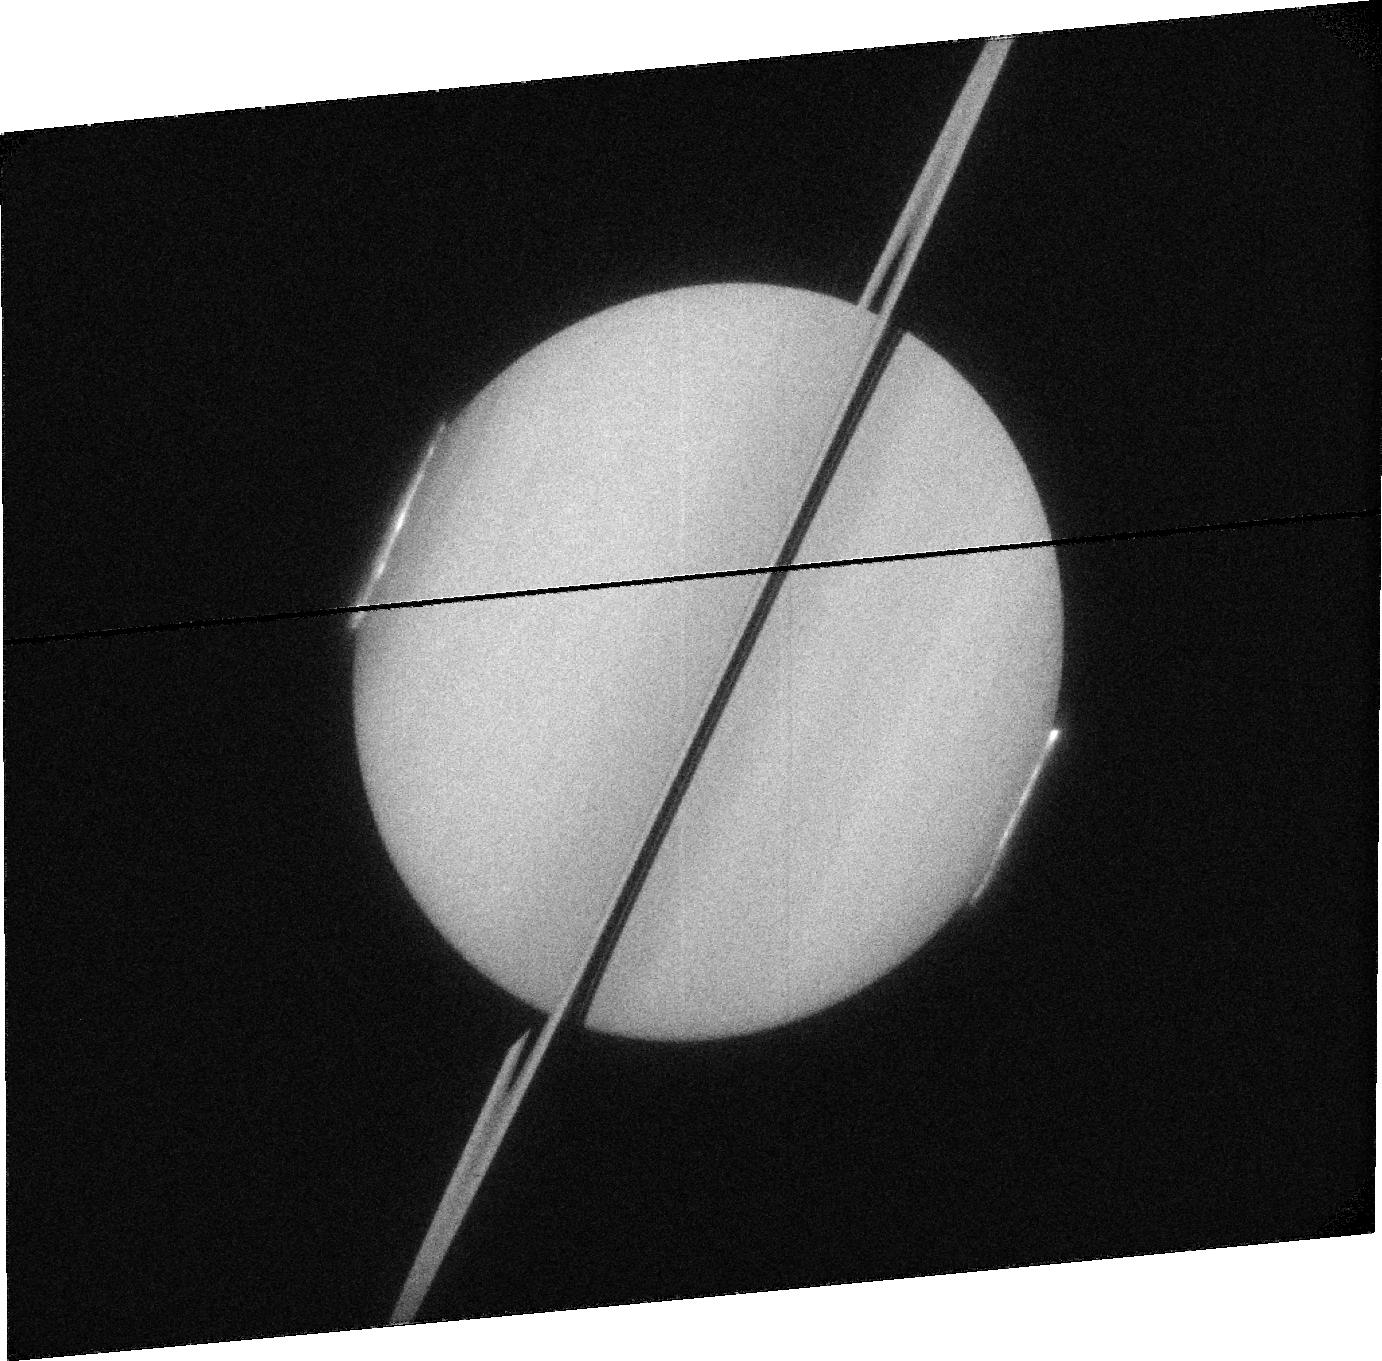
Target: SATURN. Instrument: ACS/SBC. Filter: F115LP. Exposure: 12 min. Observation ID: jb29a2010

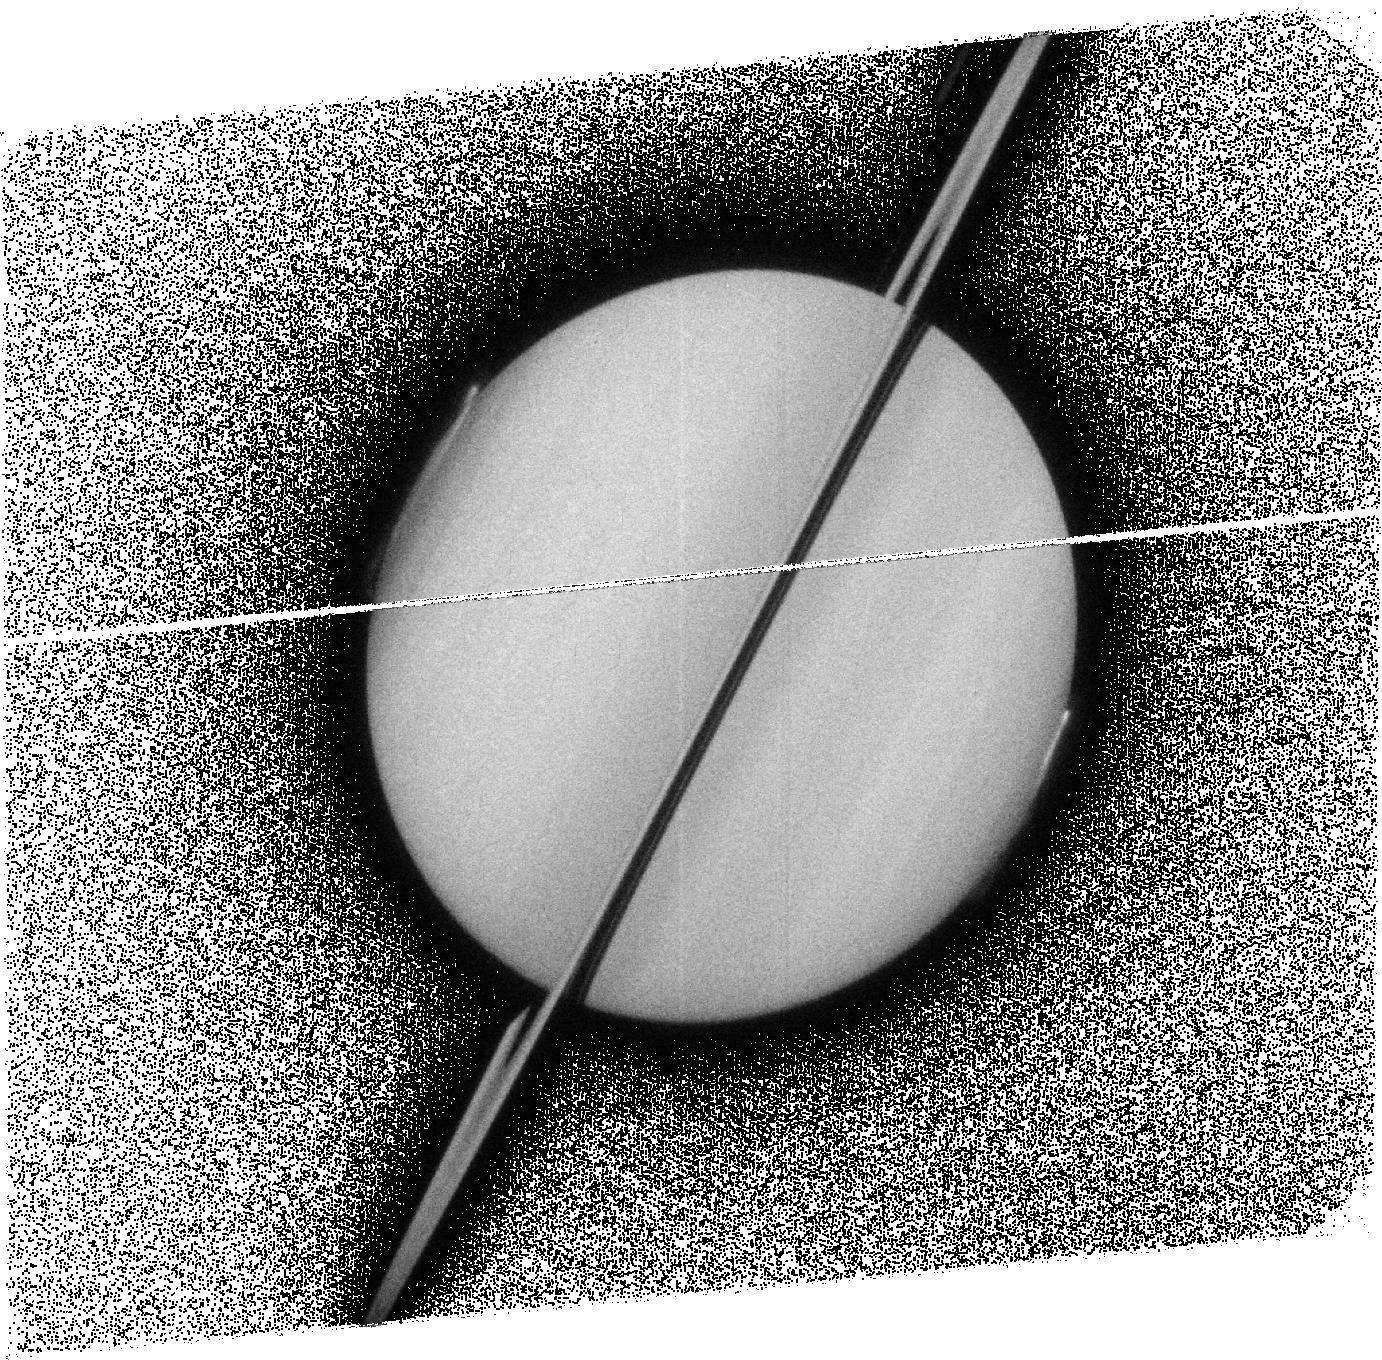
Target: SATURN. Instrument: ACS/SBC. Filter: F125LP. Exposure: 20 min. Observation ID: jb29a4020

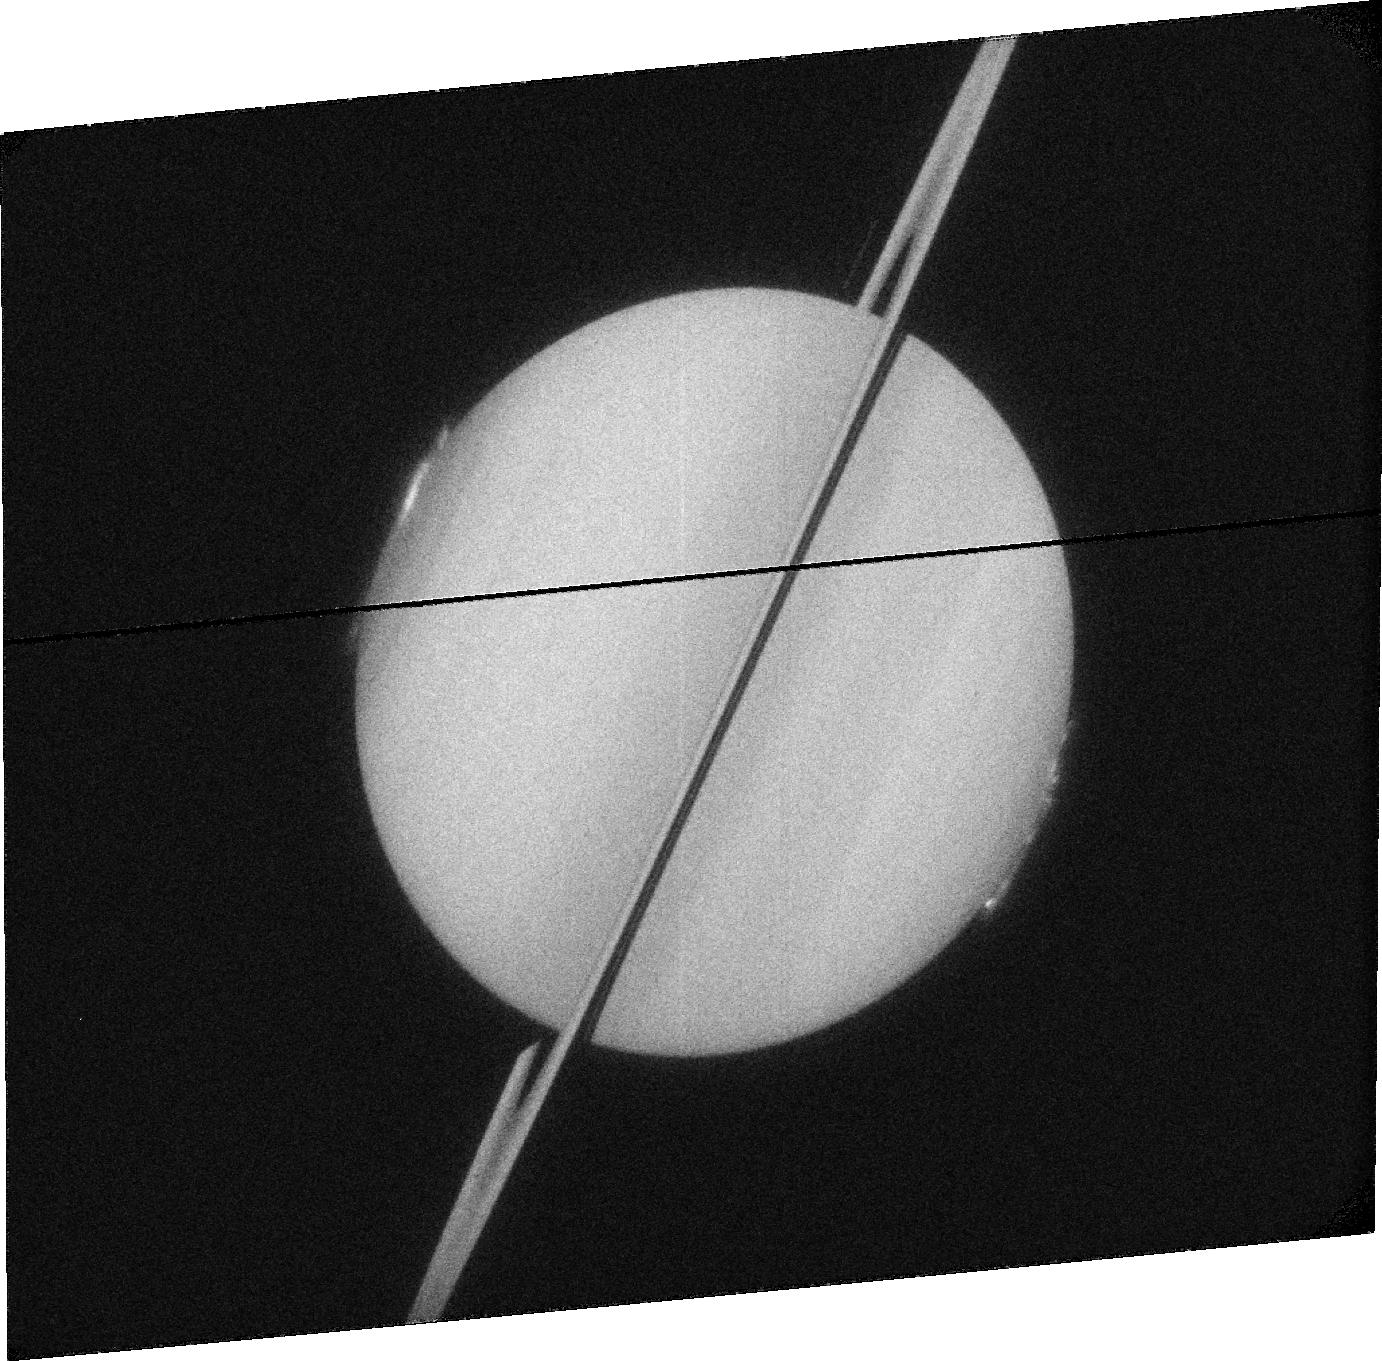
Target: SATURN. Instrument: ACS/SBC. Filter: F115LP. Exposure: 12 min. Observation ID: jb29b2010

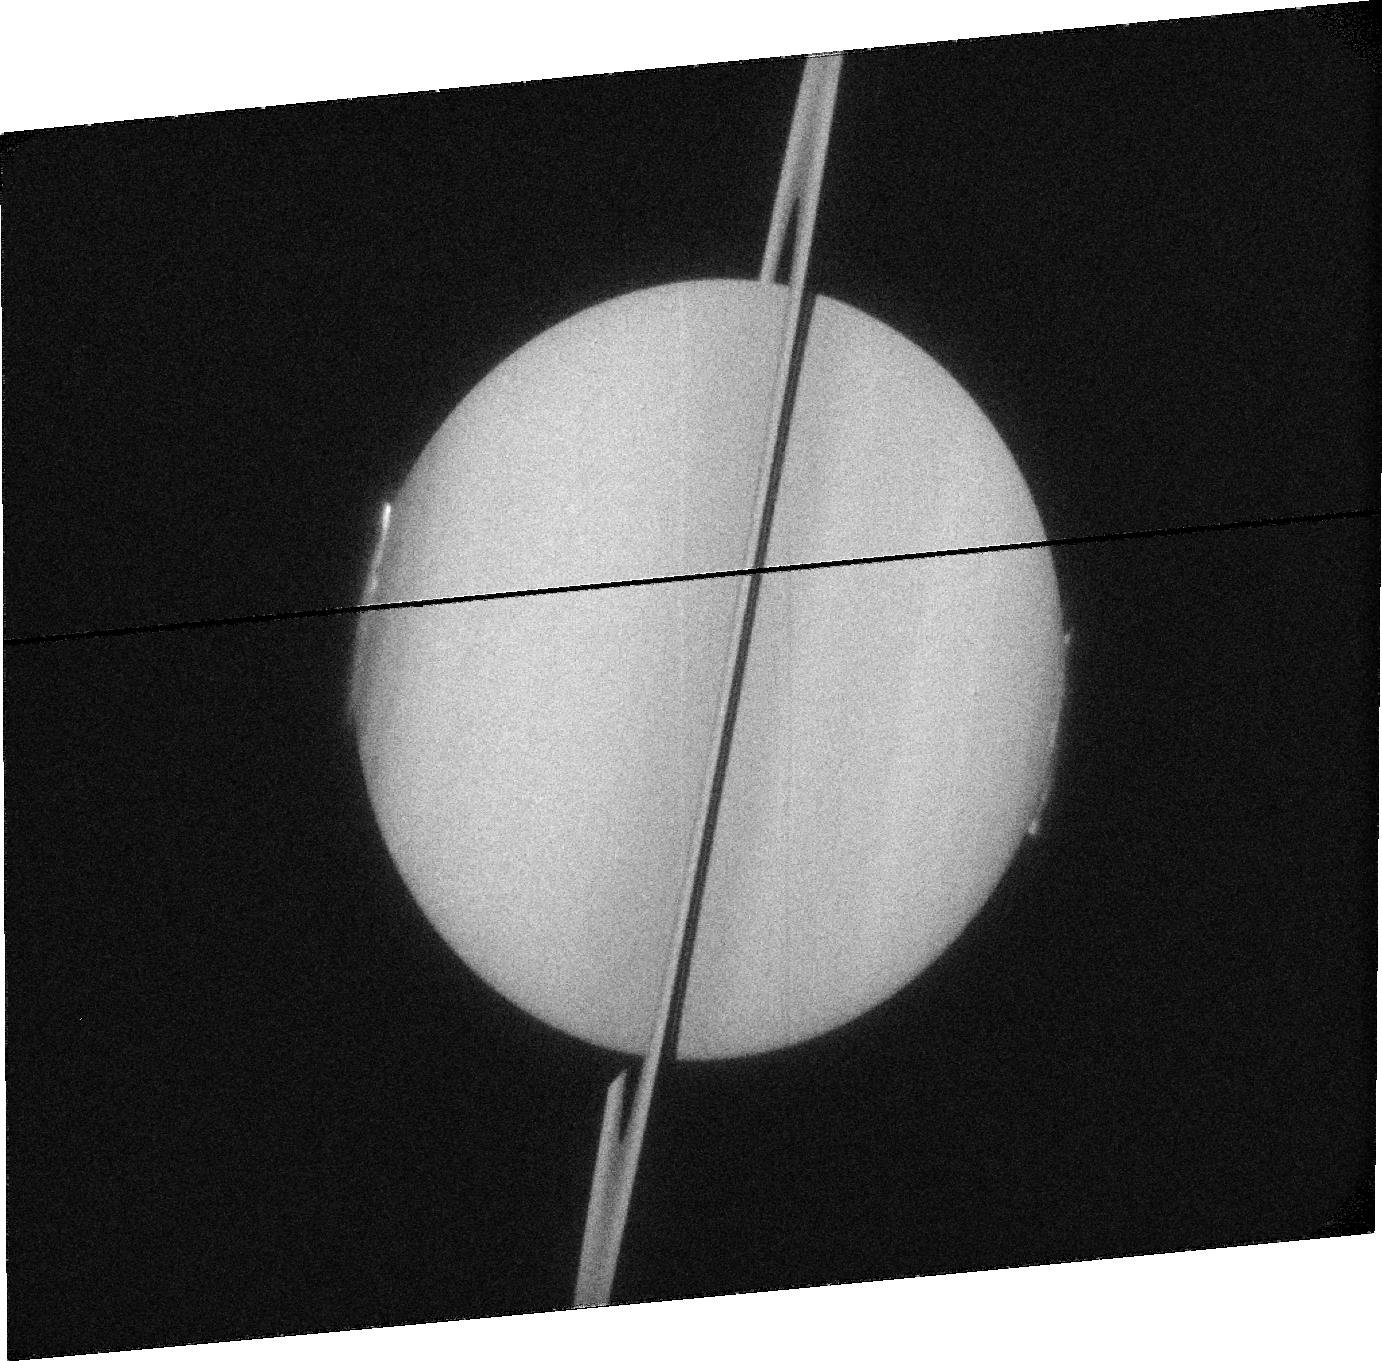
Target: SATURN. Instrument: ACS/SBC. Filter: F115LP. Exposure: 12 min. Observation ID: jb29b6010

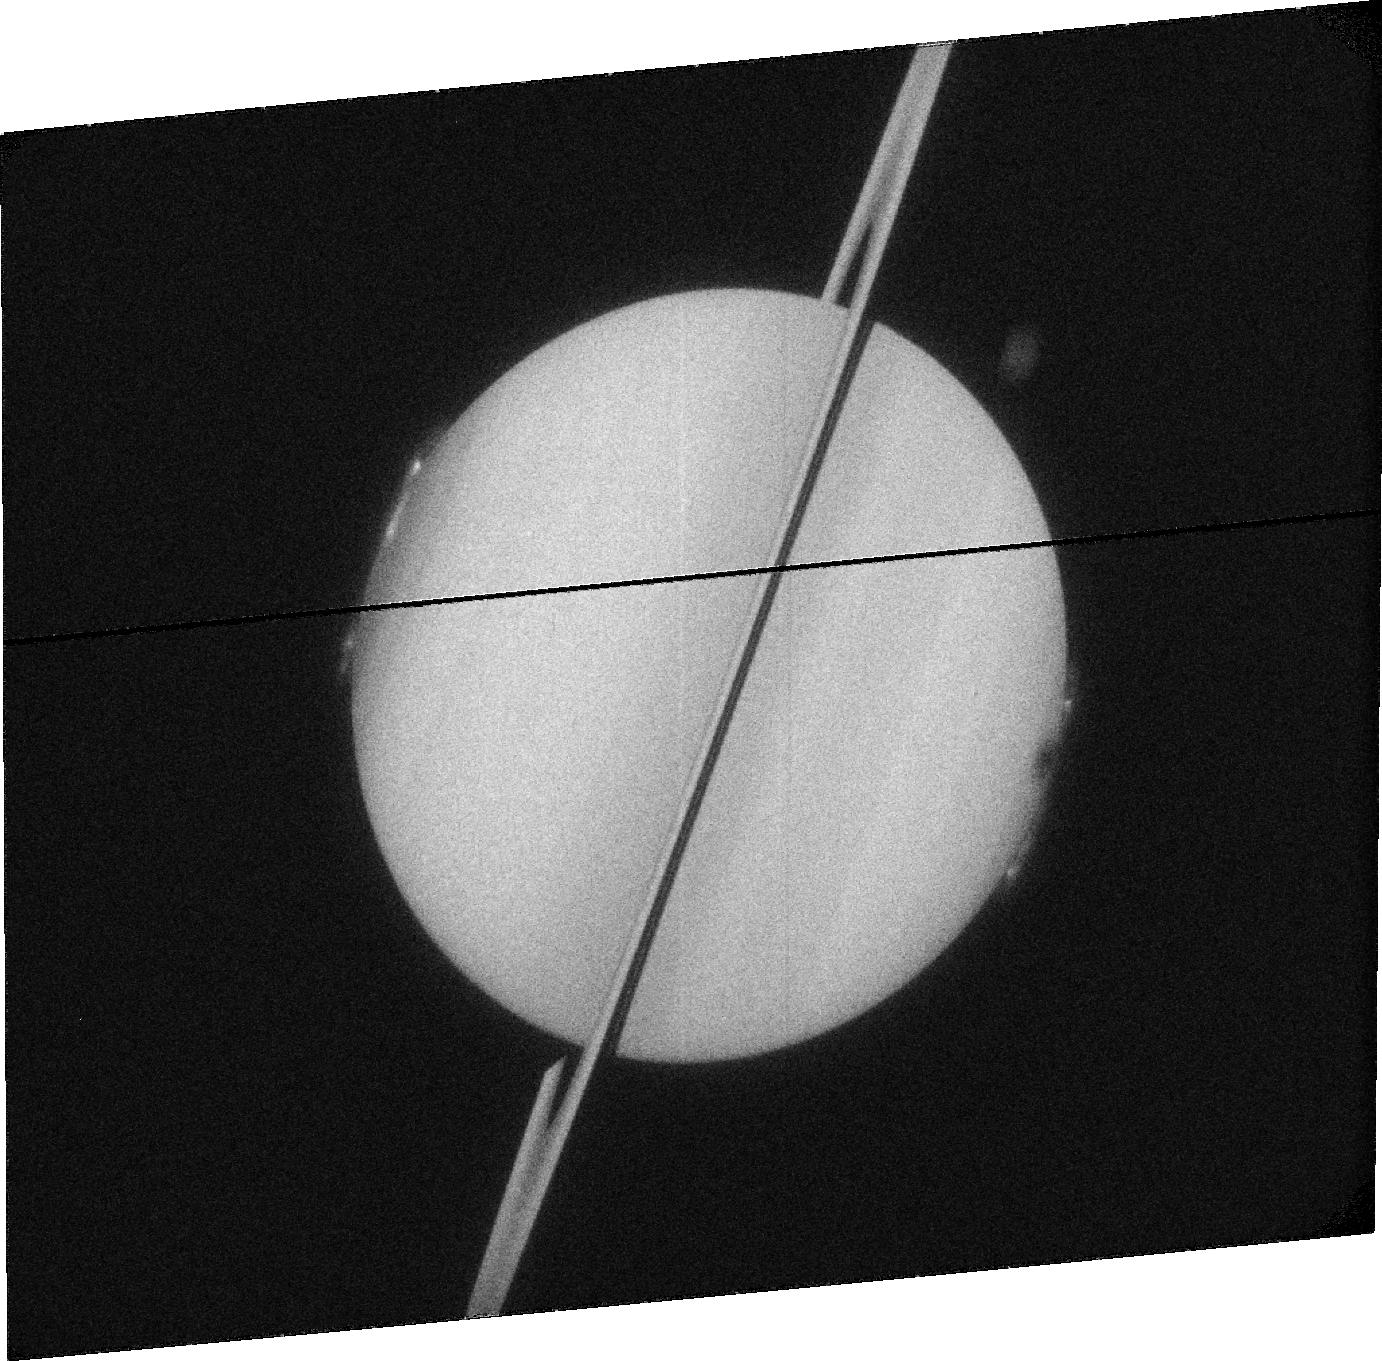
Target: SATURN. Instrument: ACS/SBC. Filter: F115LP. Exposure: 12 min. Observation ID: jb29b4010

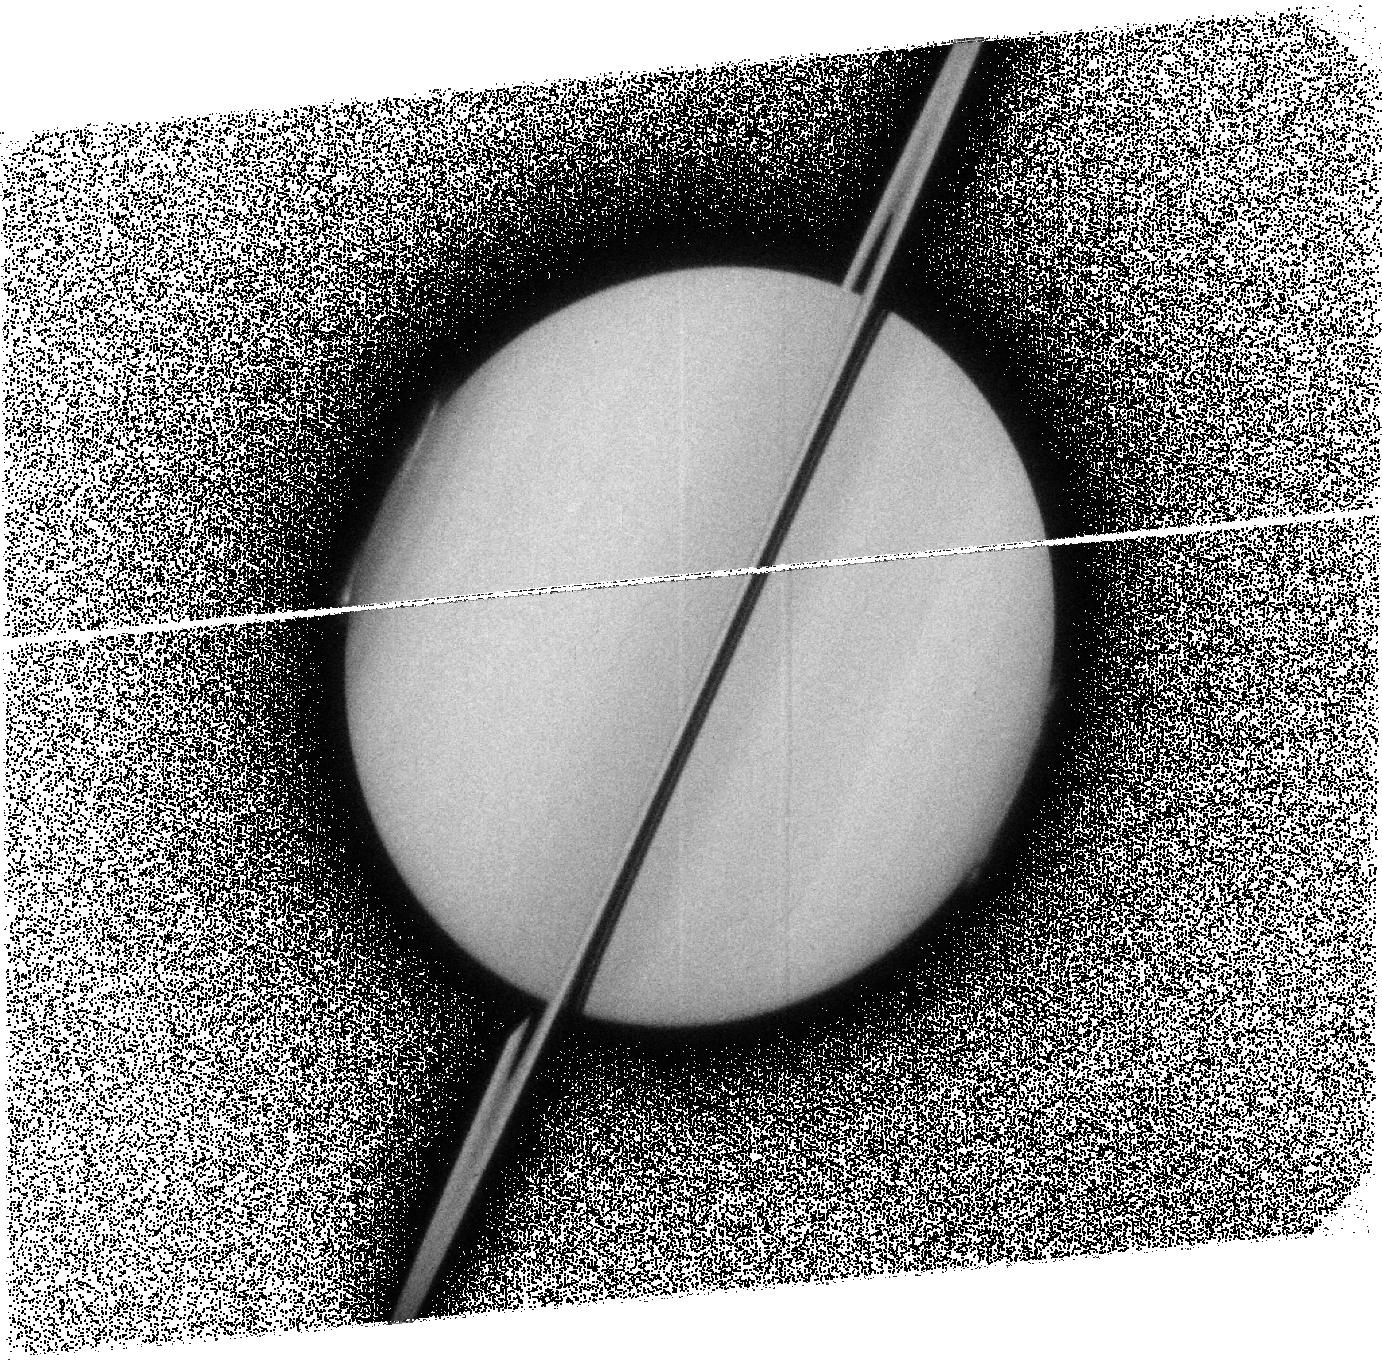
Target: SATURN. Instrument: ACS/SBC. Filter: F125LP. Exposure: 20 min. Observation ID: jb29a6020

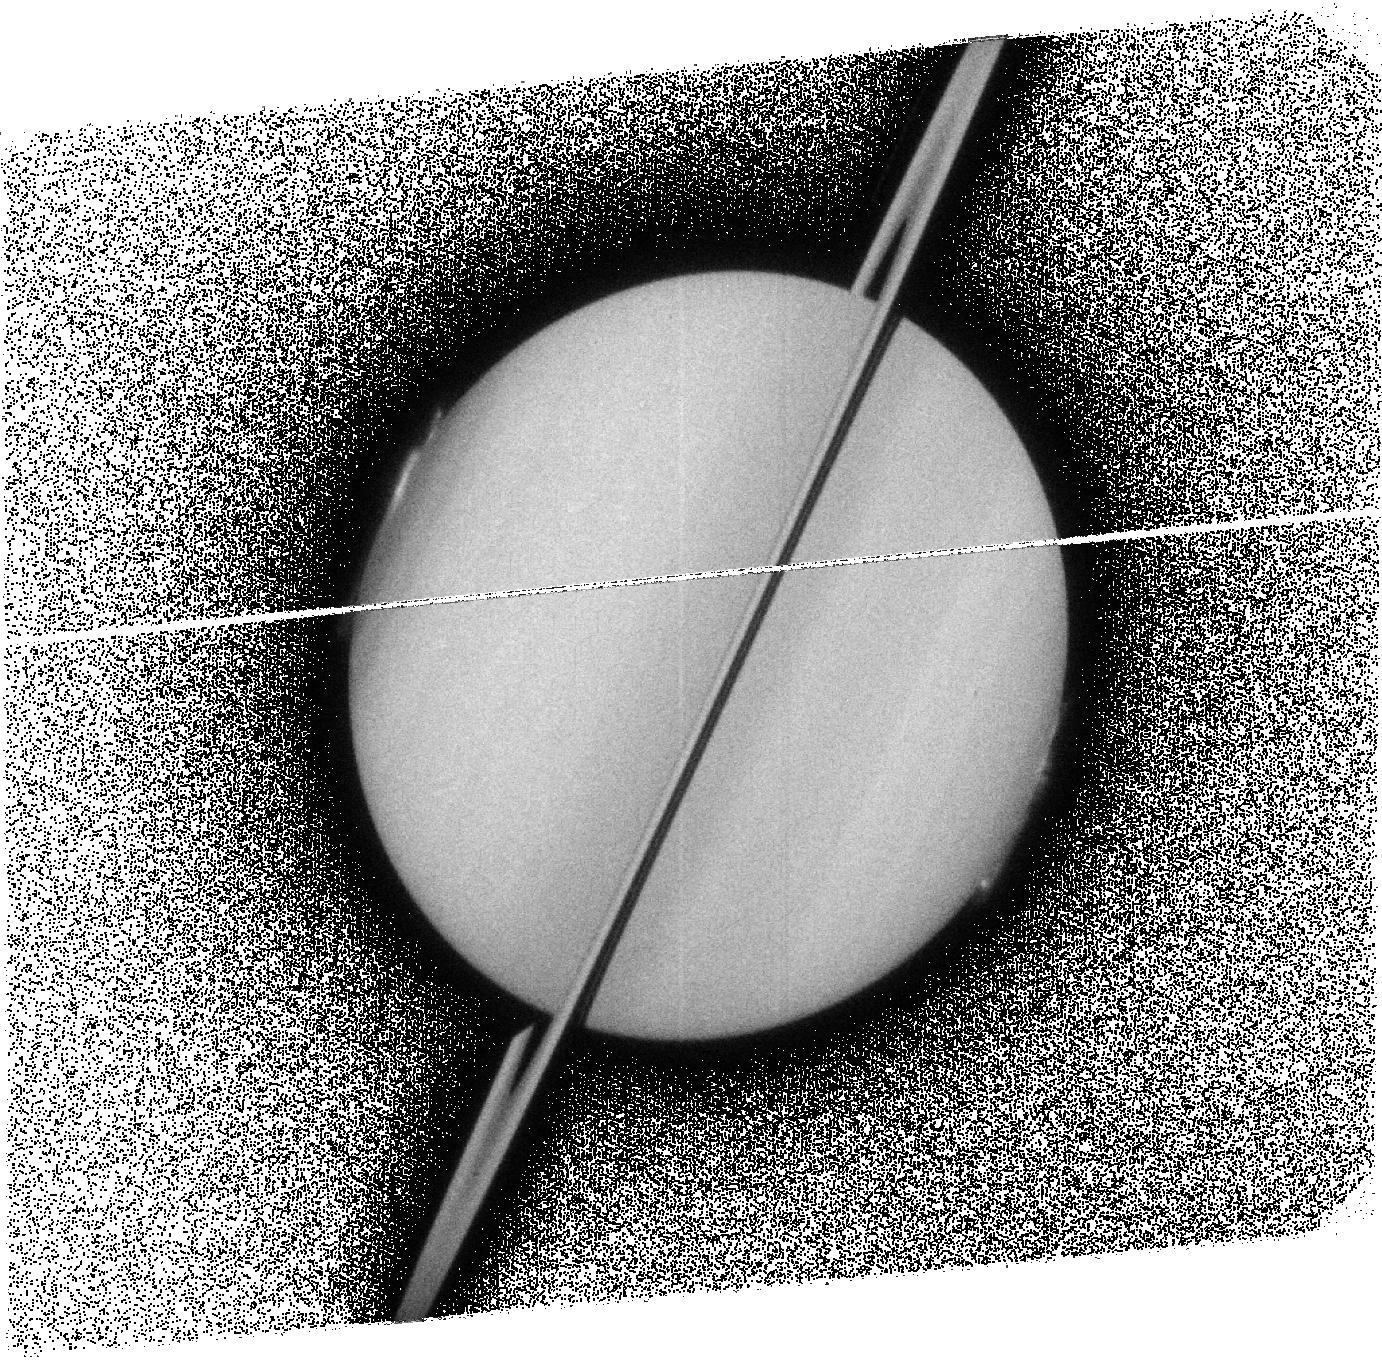
Target: SATURN. Instrument: ACS/SBC. Filter: F125LP. Exposure: 20 min. Observation ID: jb29b2020

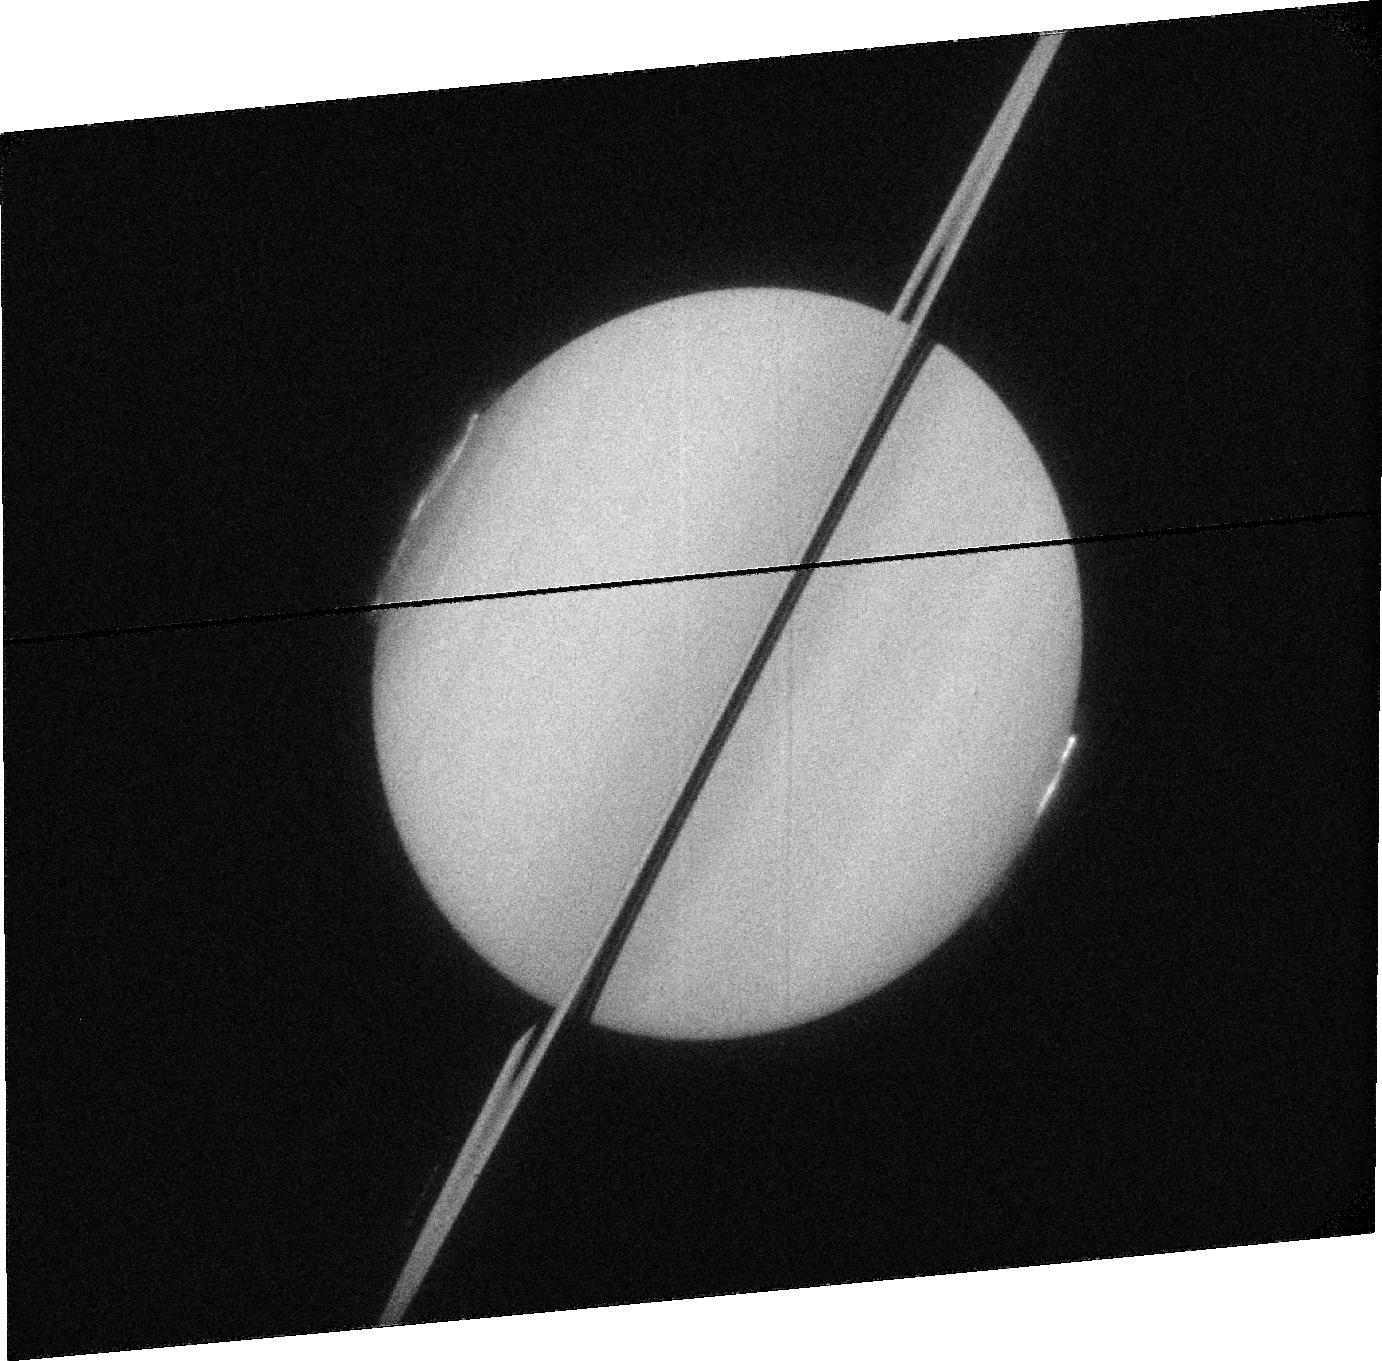
Target: SATURN. Instrument: ACS/SBC. Filter: F115LP. Exposure: 12 min. Observation ID: jb29a3010

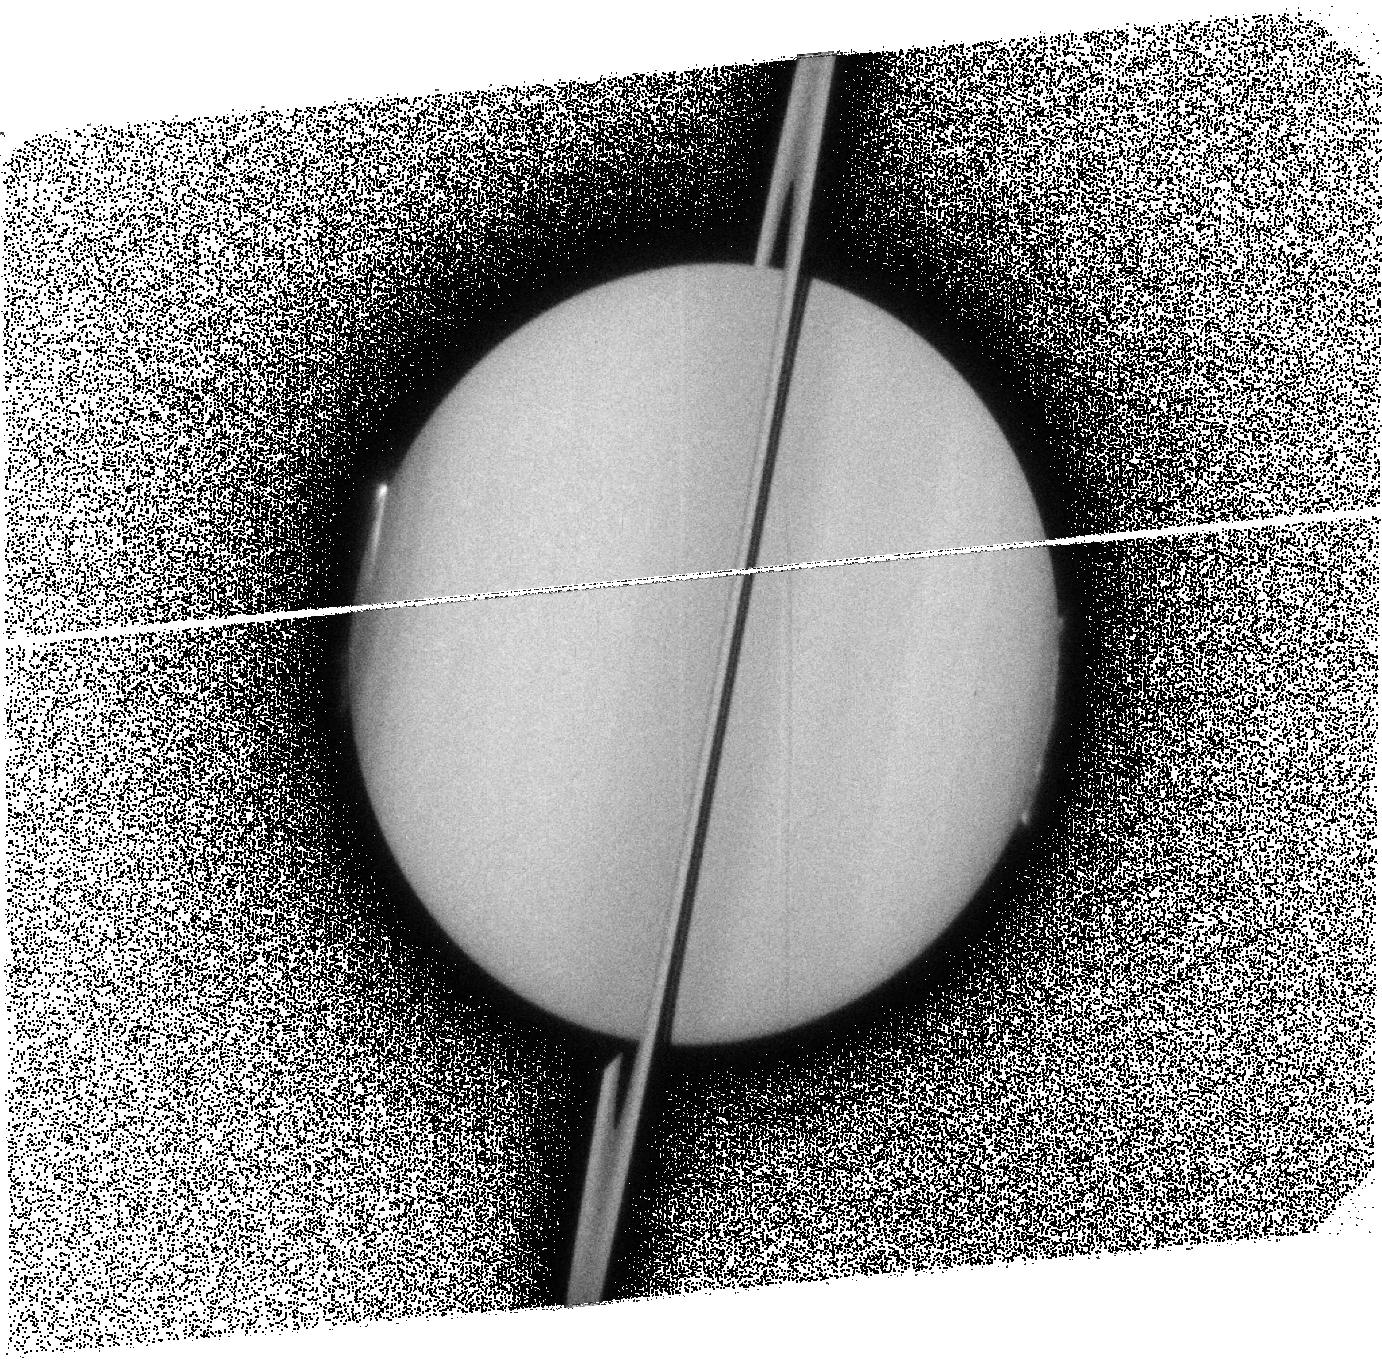
Target: SATURN. Instrument: ACS/SBC. Filter: F125LP. Exposure: 20 min. Observation ID: jb29b5020

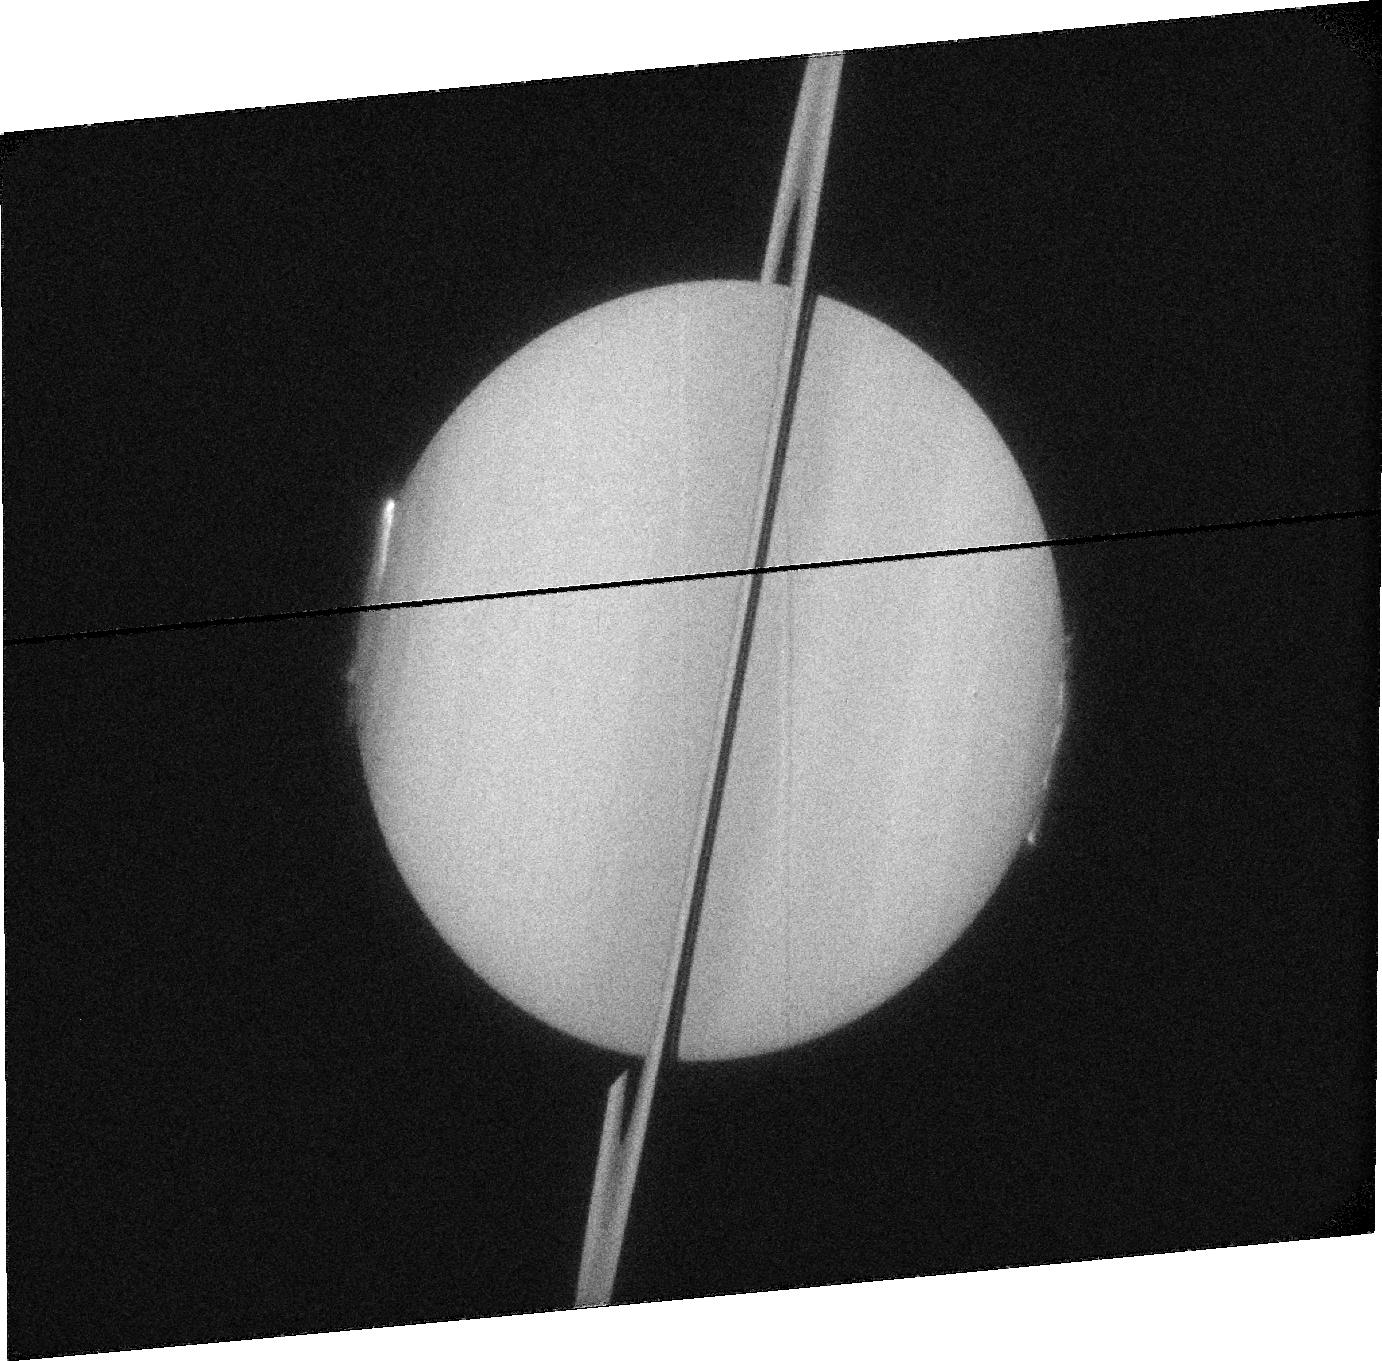
Target: SATURN. Instrument: ACS/SBC. Filter: F115LP. Exposure: 12 min. Observation ID: jb29b5010

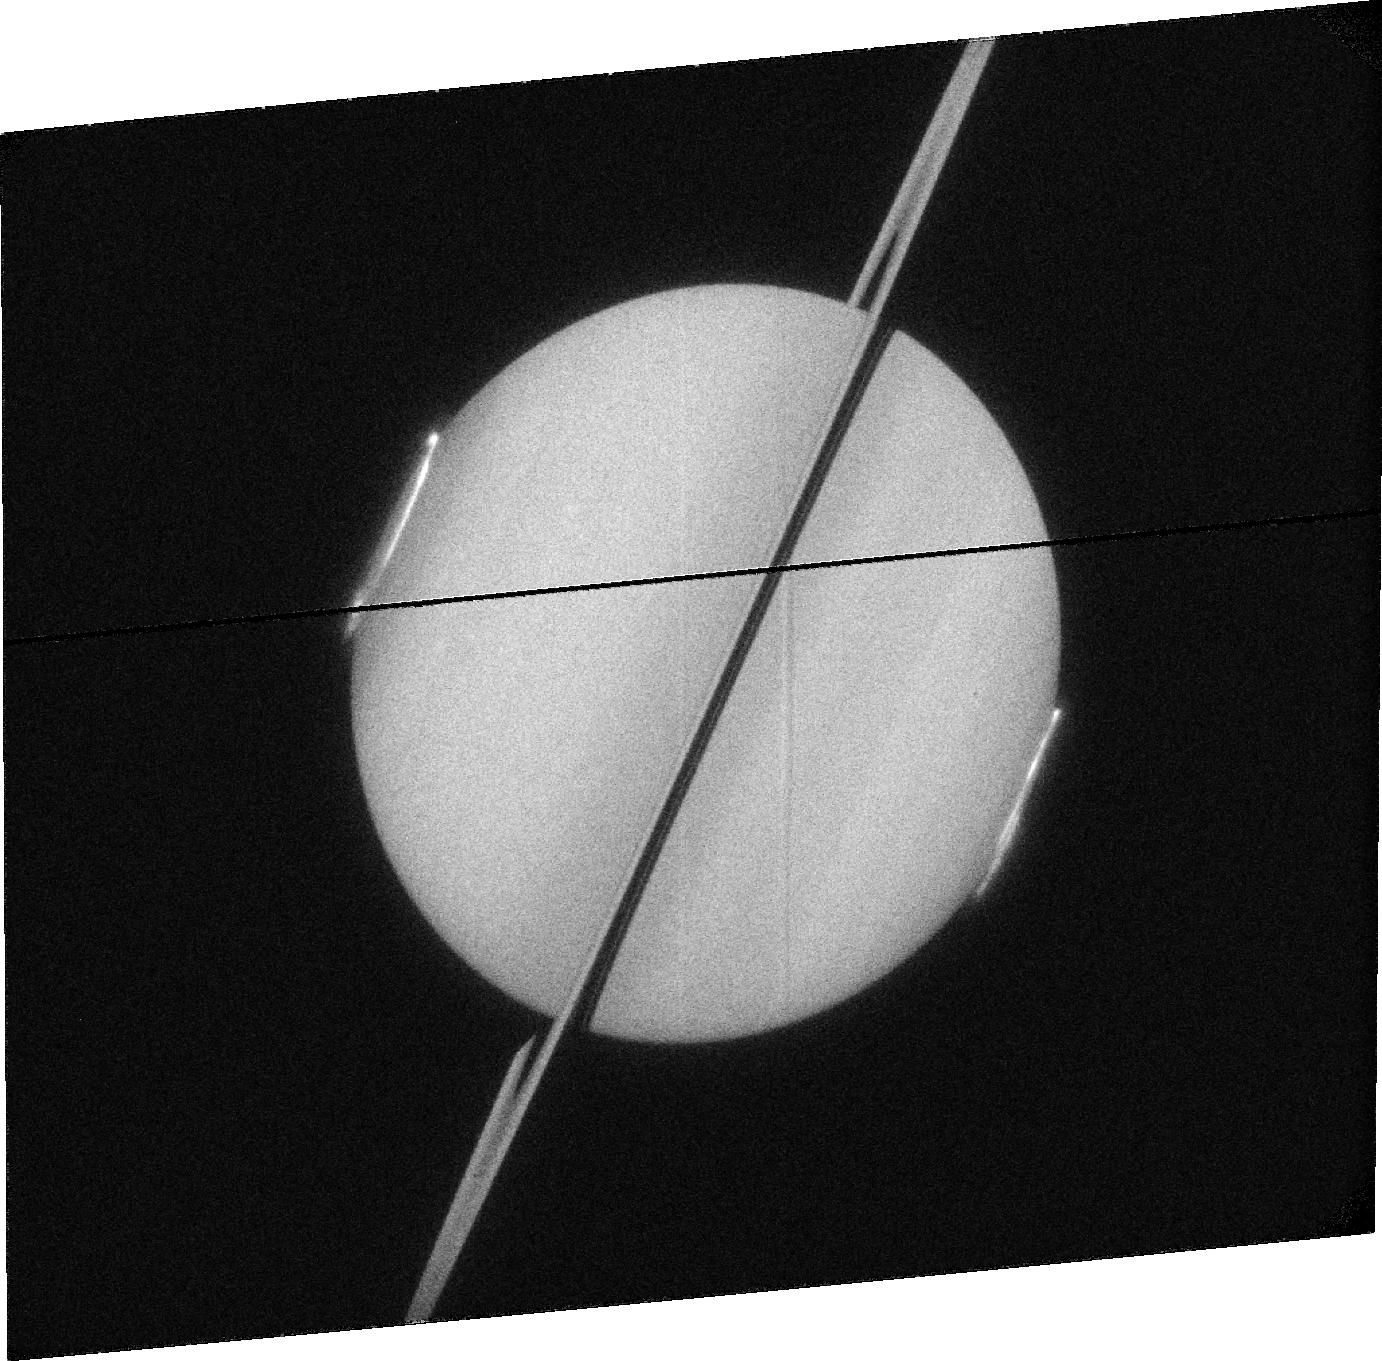
Target: SATURN. Instrument: ACS/SBC. Filter: F115LP. Exposure: 12 min. Observation ID: jb29a5010

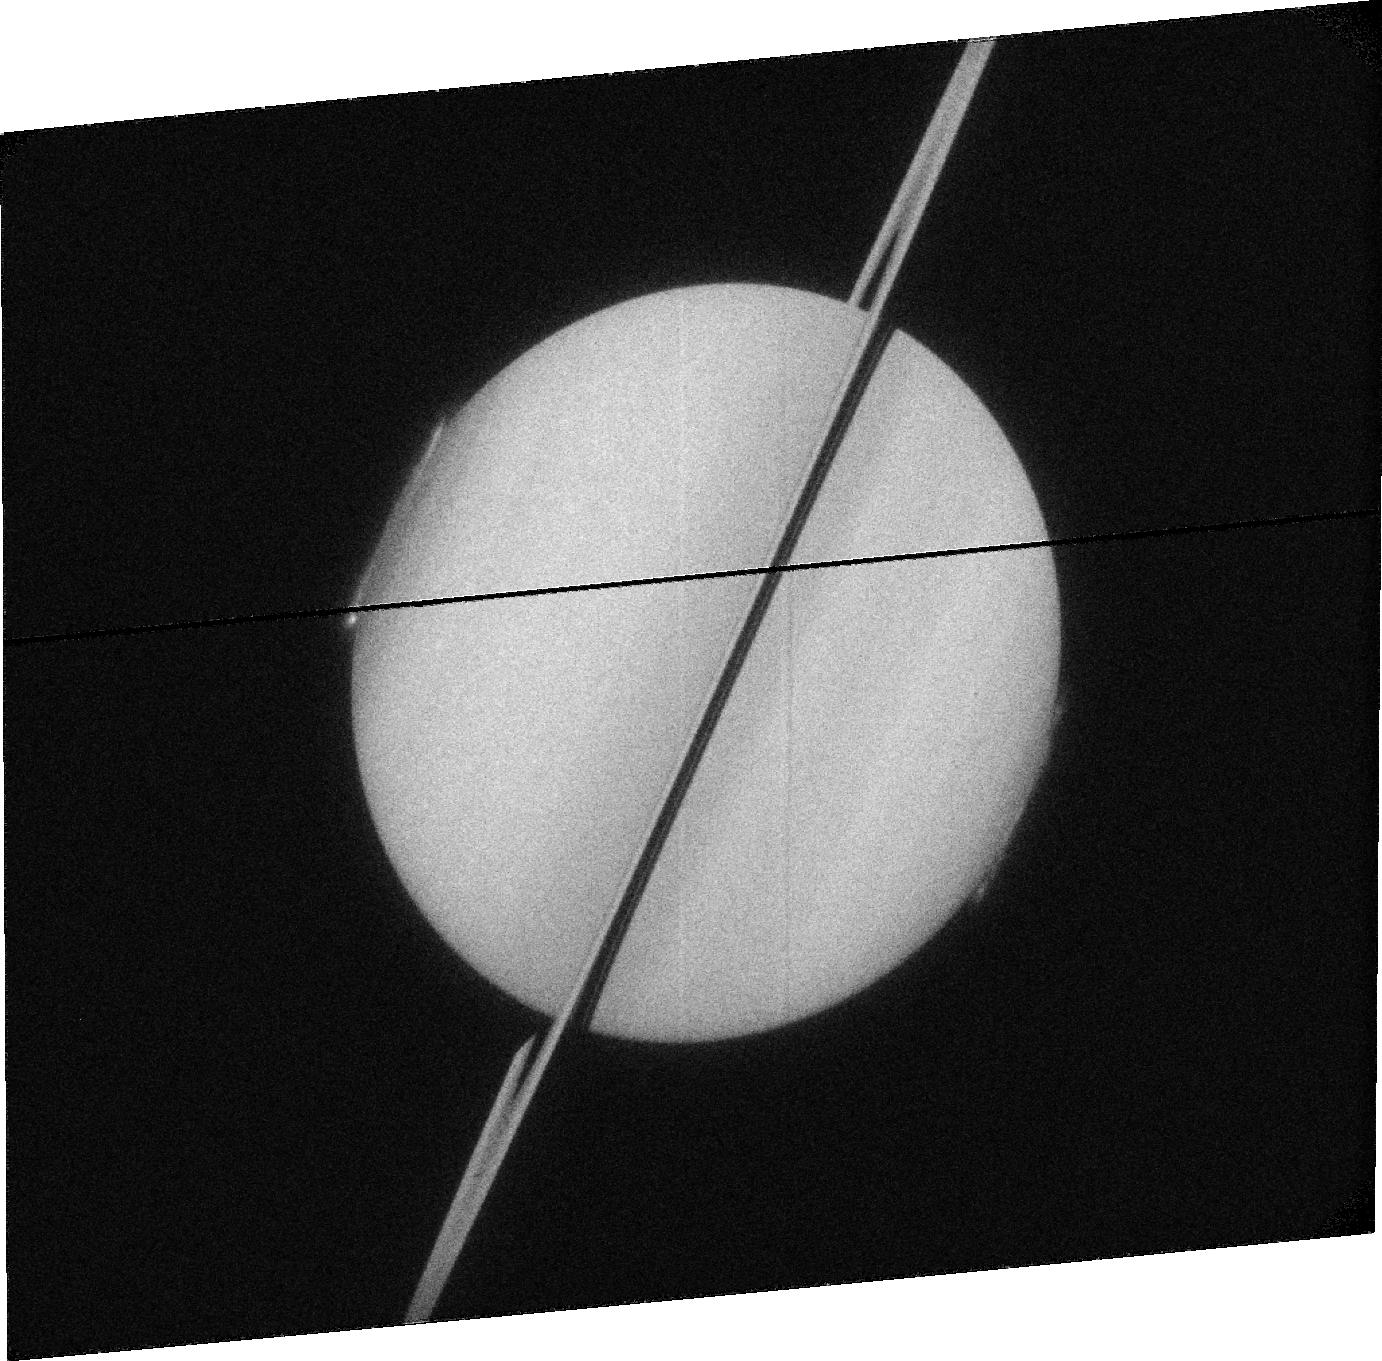
Target: SATURN. Instrument: ACS/SBC. Filter: F115LP. Exposure: 12 min. Observation ID: jb29a6010

Imaging Saturns Equinoctal Auroras (PI: Nichols, Jonathan David)

Auroral emissions provide an indispensable diagnostic tool for the energetic processes occurring in planetary magnetospheres. In 2009 Saturn will reach equinox for the first time since the advent of high-sensitivity planetary ultraviolet (UV) auroral imaging, offering a unique, transient opportunity to observe both polar auroral regions simultaneously. The observations proposed here will not only provide the best images to date of Saturn|*|s northern auroras, they will address three fundamental issues: (1) Are Saturn|*|s auroras similar in the north and south? This will reveal the nature of the processes that cause the northern auroras, and verify the multipole nature of Saturn|*|s internal magnetic field. (2) Is the location of the northern auroral emission symmetric with to the south? This will indicate why the southern auroral oval is displaced a few degrees toward midnight from the spin pole. It will also reveal whether the oscillation observed in the location of the southern auroral oval is similarly observed in the north, illuminating the nature of near-planetary period oscillations observed throughout the magnetosphere and potentially providing a value for the elusive rotation period of the deep interior. (3) What is the influence of equinox on the magnetosphere? The unique orientation of the planetary spin axis at equinox will reveal whether the auroras are influenced by the direction of the interplanetary magnetic field, and whether the Sun|*|s effect on Saturn|*|s magnetosphere changes throughout the planet|*|s seasons. The Hubble Space Telescope is the only instrument capable of providing global instantaneous coverage of Saturn|*|s UV auroras, and since Saturn|*|s orbital period is ~30 years, Cycle 17 is the only opportunity to make these observations.